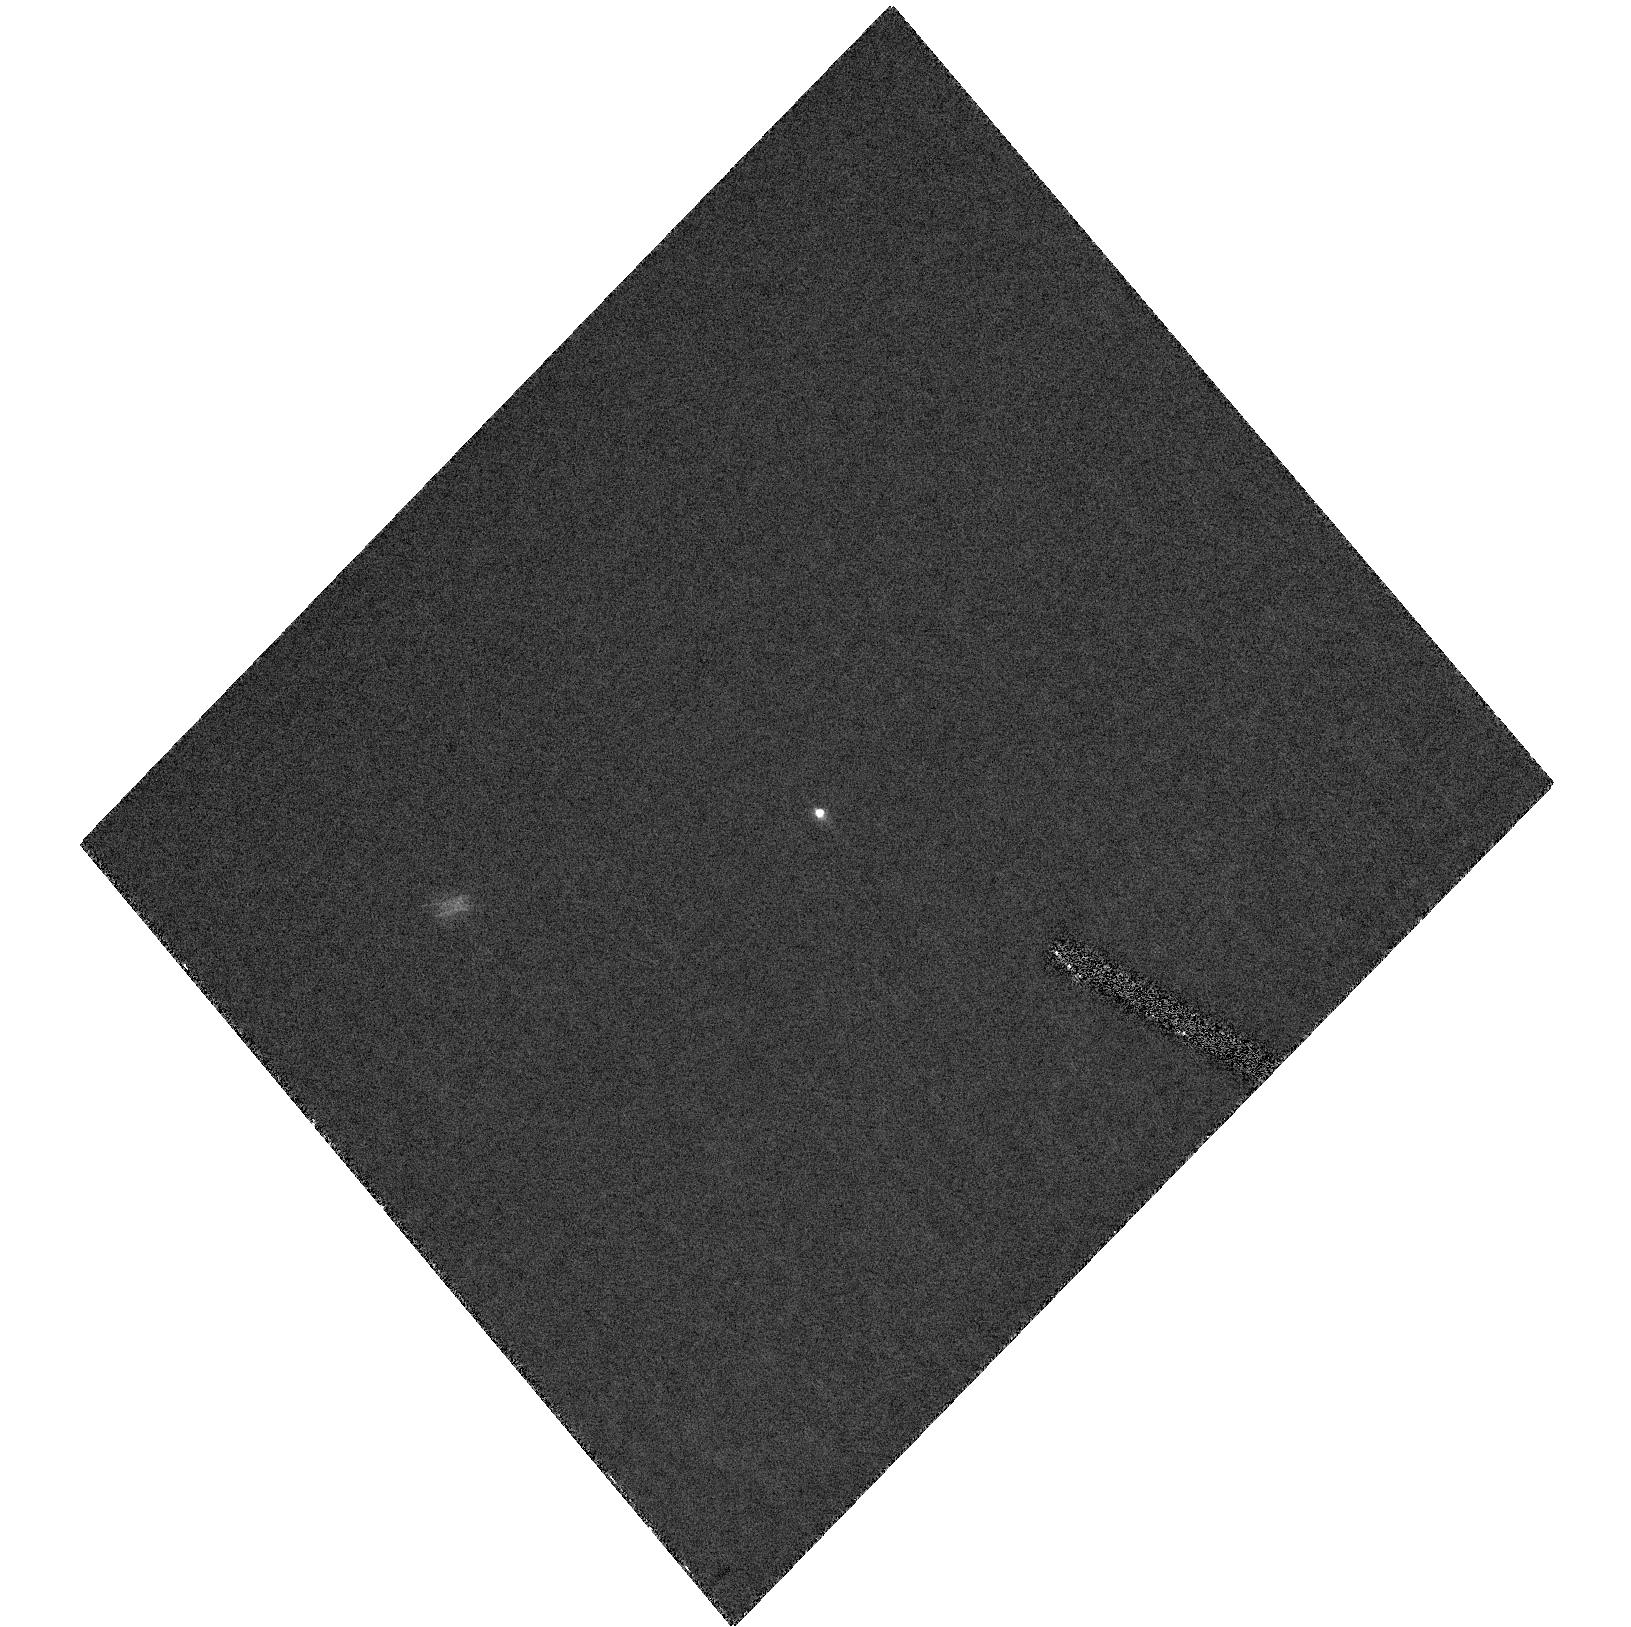
Target: APPULSE-STAR-1
Instrument: ACS/HRC
Filter: F435W
Exposure: 32 min
Observation ID: hst_10759_01_acs_hrc_f435w_j9kg01

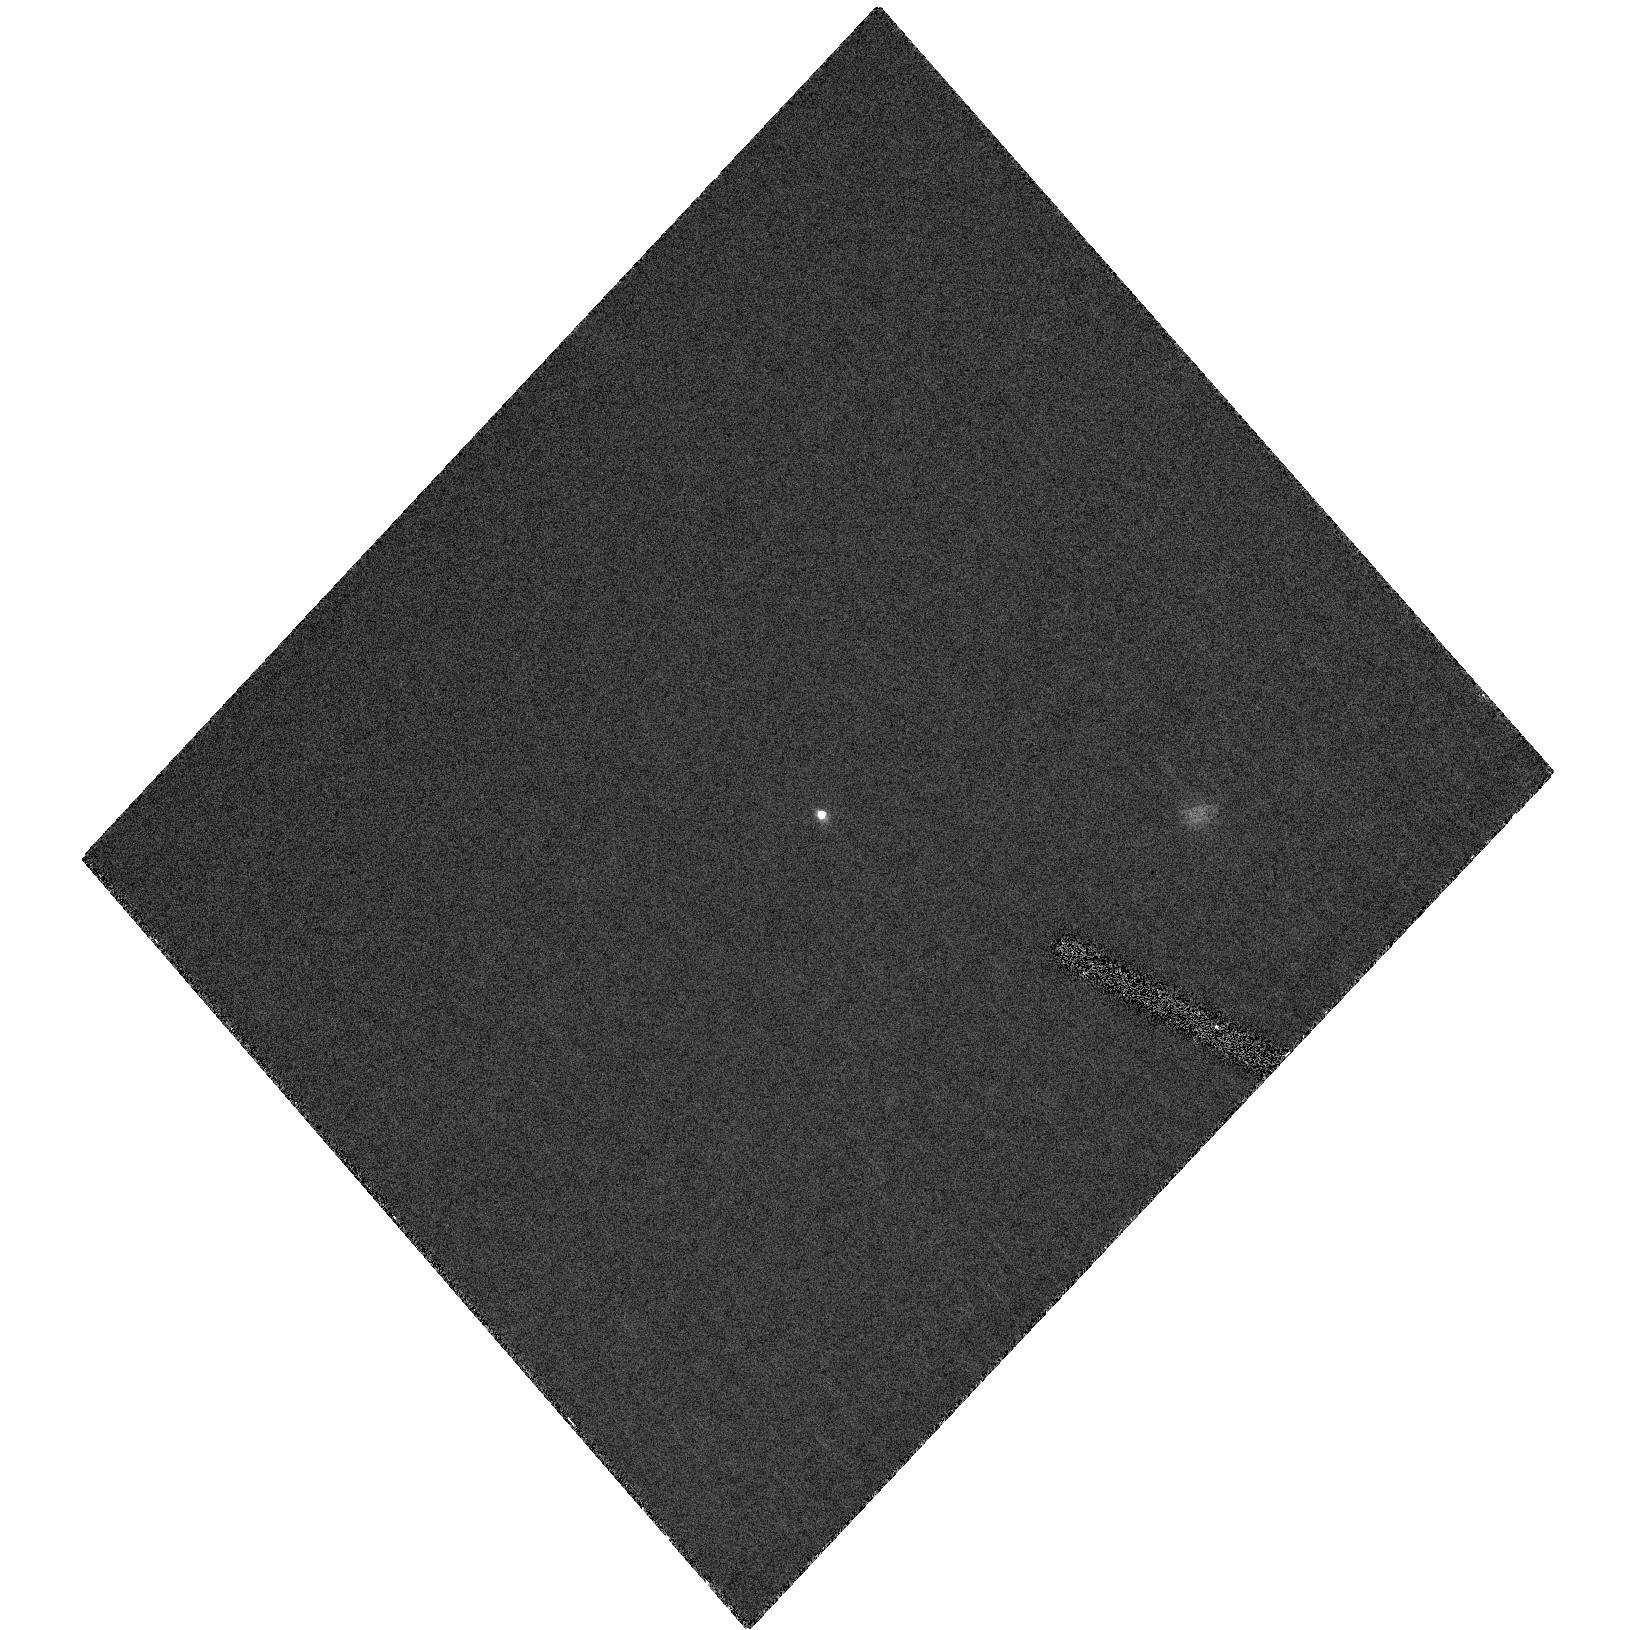
Target: APPULSE-STAR-1
Instrument: ACS/HRC
Filter: F435W
Exposure: 27 min
Observation ID: hst_10759_02_acs_hrc_f435w_j9kg02

Direct measurement of the size of 2003 UB313 (PI: Brown, Michael E)

We propose observations ito directly measure the size of the newly discovered object 2003 UB313. The observations are identical to those used to successfully measure the size of the minor planet (50000) Quaoar and have a high chance of obtaining the first concrete size measurement of this object. Even for an absurdly high albedo of 96% this object is larger than Pluto. For more reasonable albedos the object could be as large as 1.5 times Pluto. At a distance of 97 AU a Pluto-sized object would subtend 32 milliarcseconds, well within our previously estimate limit of 20 milliarcseconds for accurate measurement. For a more reasonable Pluto-like albedo the object would subtend 42 millarcseconds, essentially identical to Quaoar, which was successfully resolved by our team several years ago. The direct measurement will be the cornerstone of the size measurement of this object, which will also include radiometric observations from Spitzer, IRAM, and the CSO. We anticipate a single thorough analysis using all available means to get the best true size measurement possible.